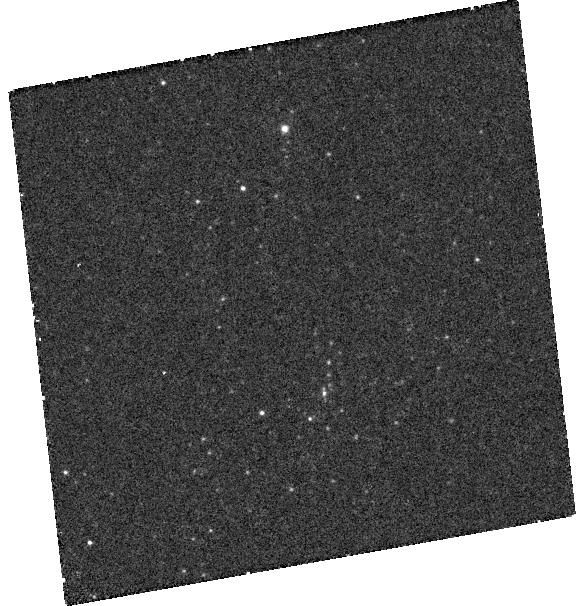
Target: SN-1993J
Instrument: WFC3/UVIS
Filter: F218W
Exposure: 50 min
Observation ID: hst_13648_01_wfc3_uvis_f218w_icnj01

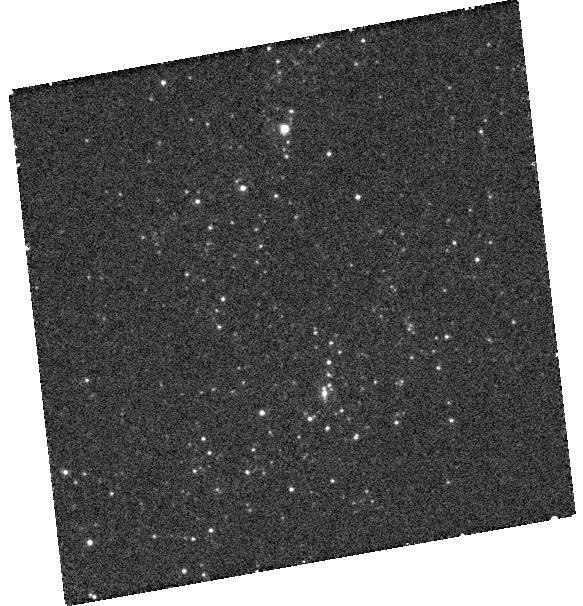
Target: SN-1993J
Instrument: WFC3/UVIS
Filter: F275W
Exposure: 38 min
Observation ID: hst_13648_01_wfc3_uvis_f275w_icnj01

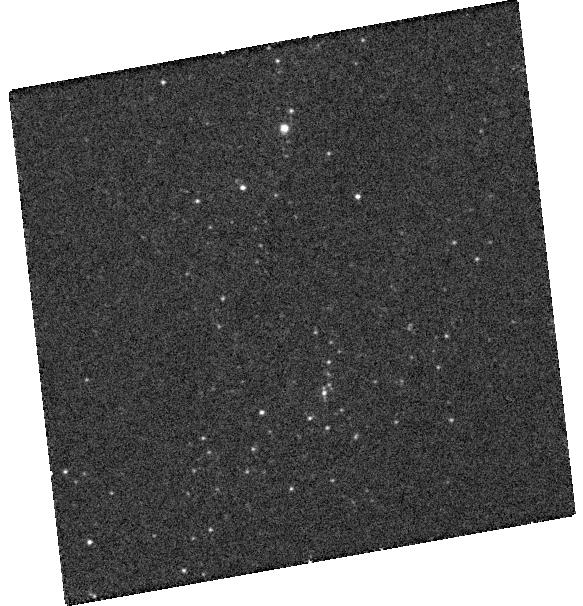
Target: SN-1993J
Instrument: WFC3/UVIS
Filter: F336W
Exposure: 11 min
Observation ID: hst_13648_01_wfc3_uvis_f336w_icnj01

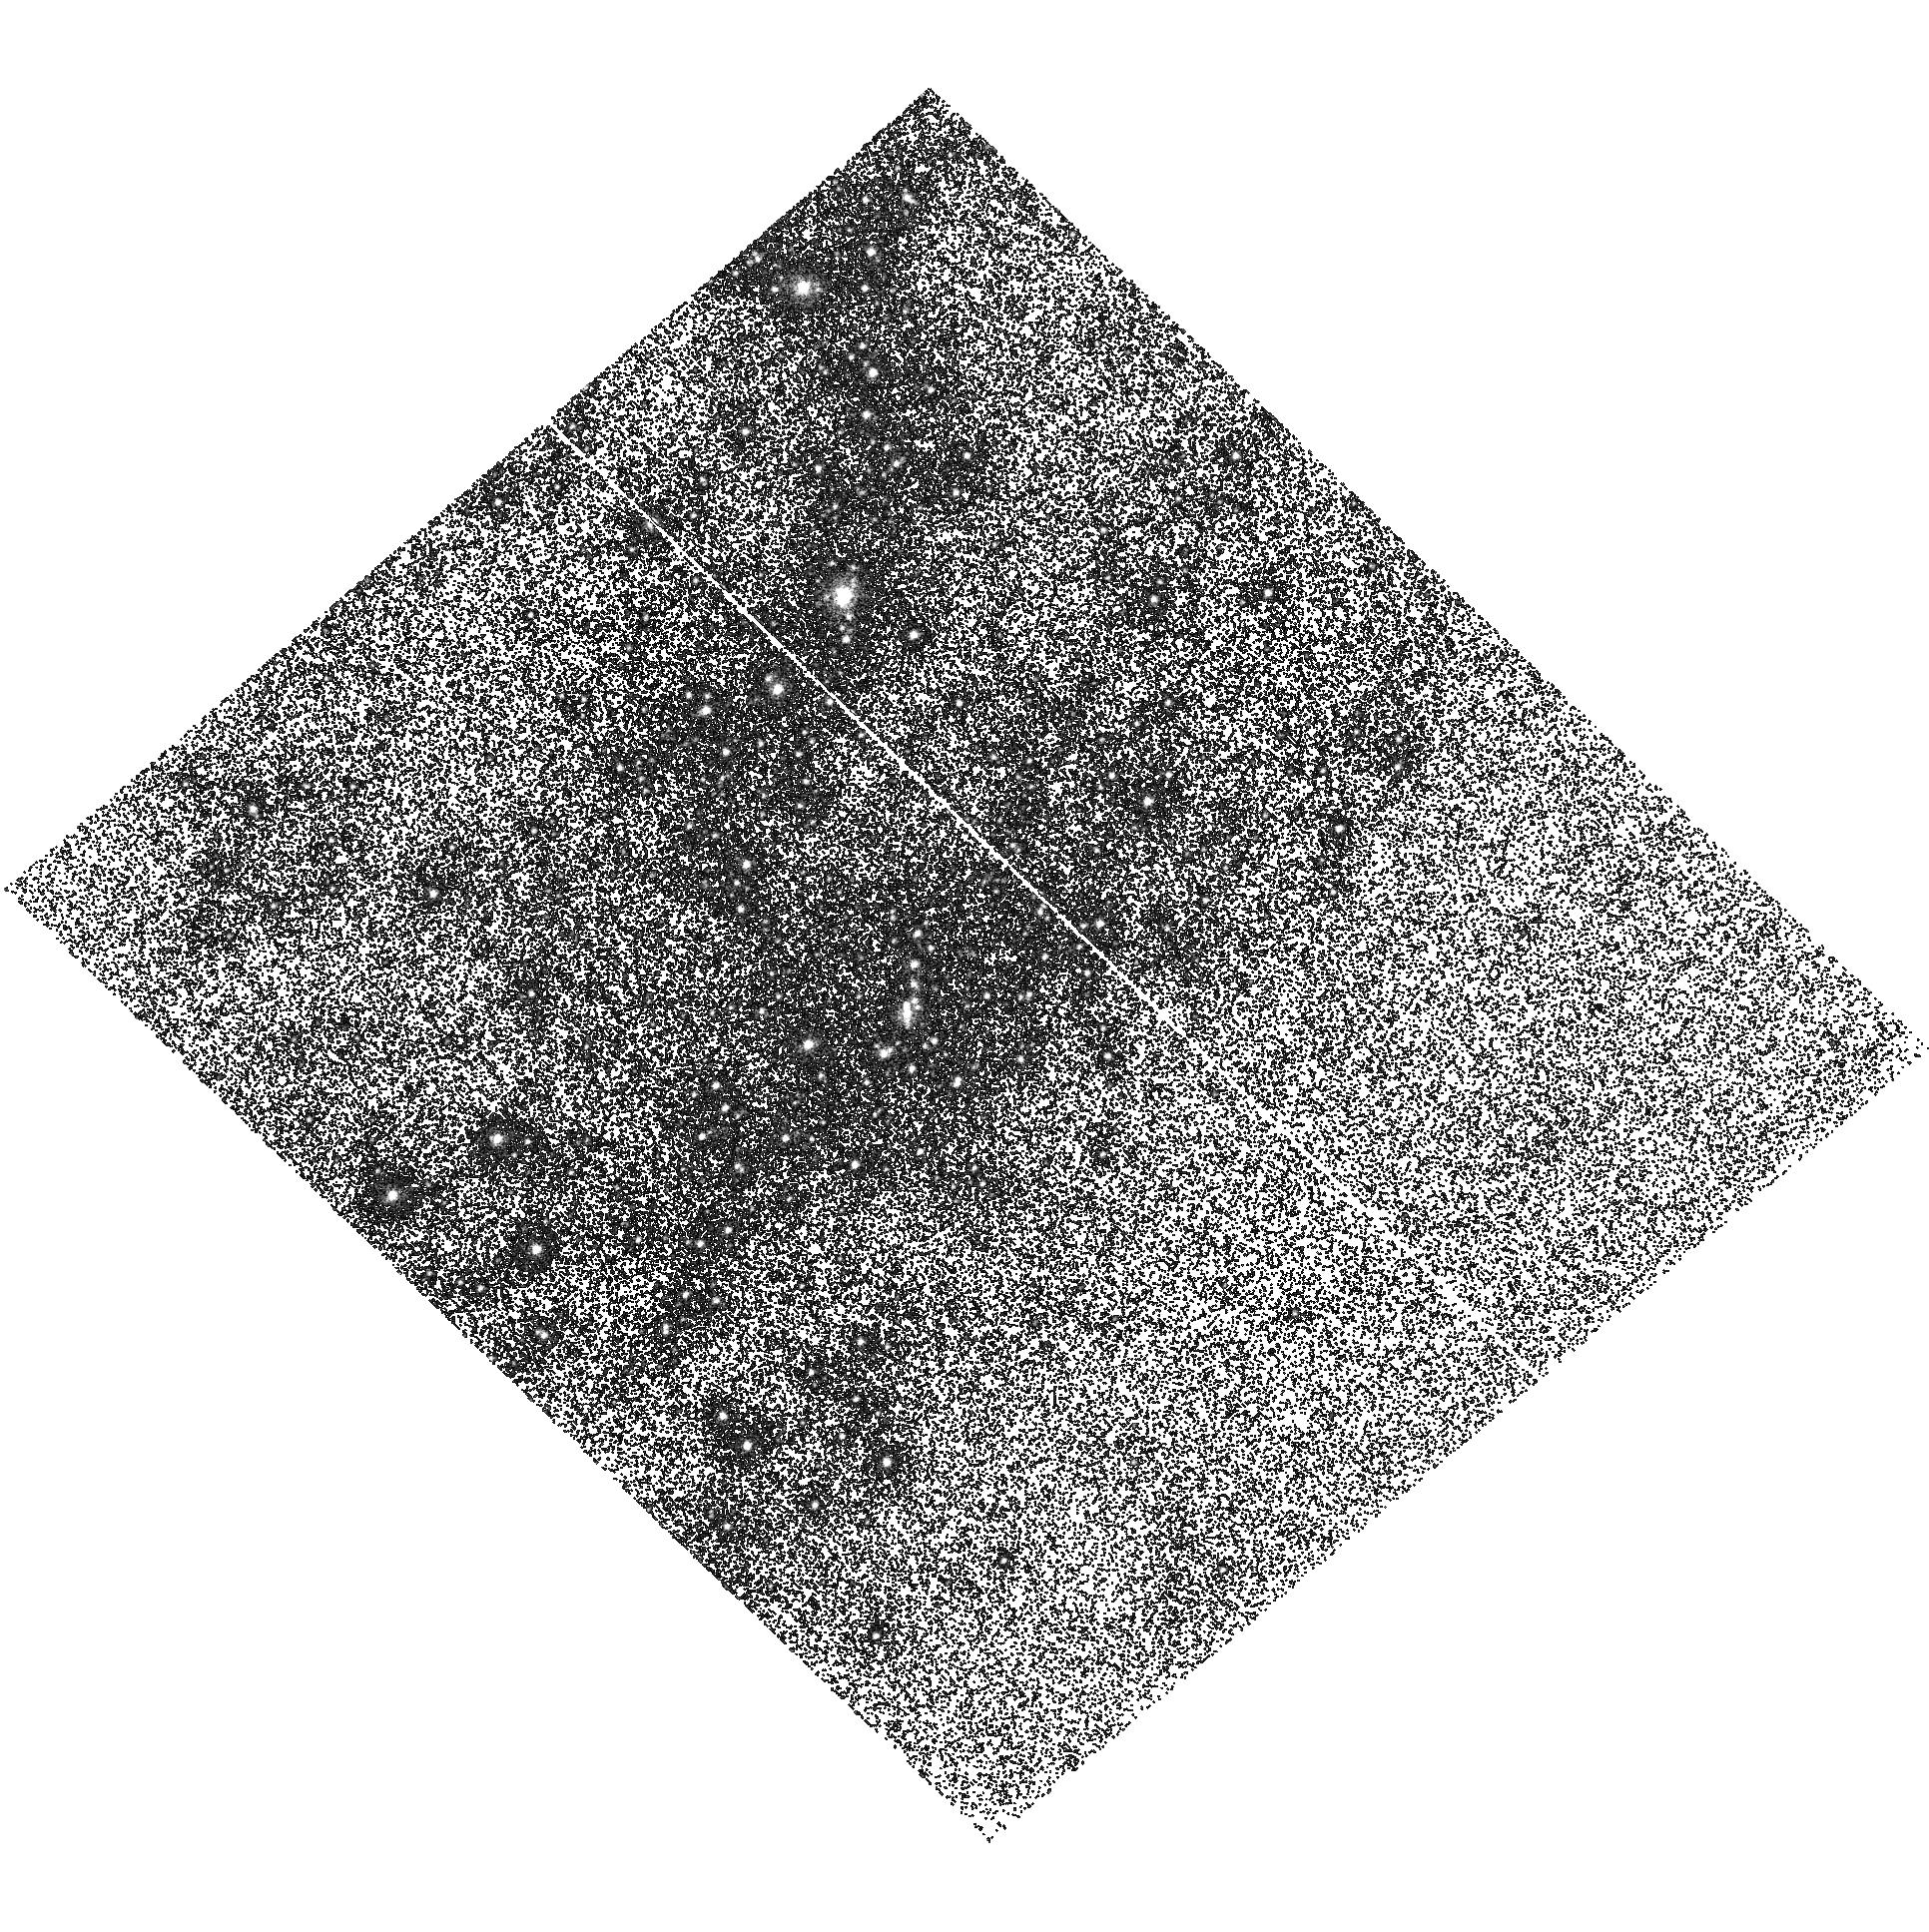
Target: SN-1993J
Instrument: ACS/SBC
Filter: F140LP
Exposure: 52 min
Observation ID: hst_13648_02_acs_sbc_f140lp_jcnj02

Uncovering the Putative B-Star Binary Companion of the SN 1993J Progenitor (PI: Fox, Ori Dosovitz)

The stripped-envelope Type IIb supernova (SN IIb) is a unique subclass of core-collapse explosions that result when a massive star loses most, but not all, of its outer envelope. Theoretical models suggest progenitor systems consist of low-mass stars that lose their envelopes during mass transfer to a binary companion, which becomes UV bright in the process. Although four stripped-envelope supernovae have progenitor stars identified in pre-explosion images, not a single progenitor companion star has been directly detected to date. In other words, the Type IIb progenitor system remains observationally unconfirmed. The nearby Type IIb SN 1993J in M81, at a distance of only 3.6 Mpc, offers one of the best opportunities to detect the putative companion and test the progenitor model. Indeed, evidence has been mounting over the past decade for a hot companion, but the dominating SN flux and contamination from nearby stars has made a confirmation difficult. In 2012, our team obtained HST/COS spectra and detected a far-UV (FUV) excess flux consistent with a hot B-star. This spectrum, however, is limited by a low signal-to-noise ratio and poor spatial resolution. Now that the SN has sufficiently faded, we propose FUV and NUV imaging of SN 1993J and the surrounding stars to disentangle the source of the FUV excess flux once and for all. Coinciding with Cycle 22's UV initiative, we can shed light on the binary nature of Type IIb progenitors in just 3 orbits.